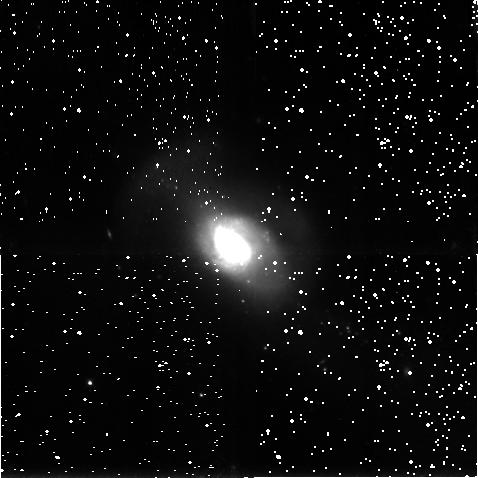
Target: NGC4194. Instrument: NICMOS/NIC3. Filter: F160W. Exposure: 20 min. Observation ID: n9jqa2010

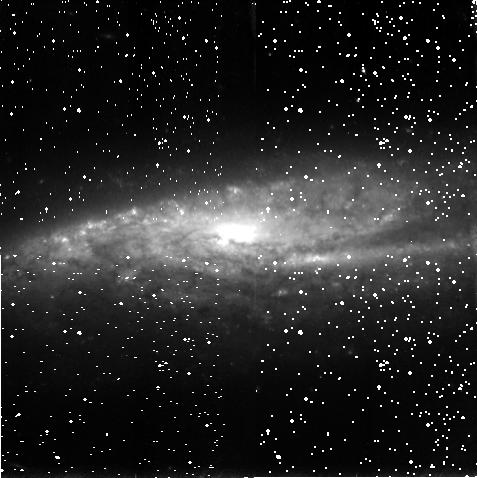
Target: NGC7541. Instrument: NICMOS/NIC3. Filter: F110W. Exposure: 19 min. Observation ID: n9jqa1020

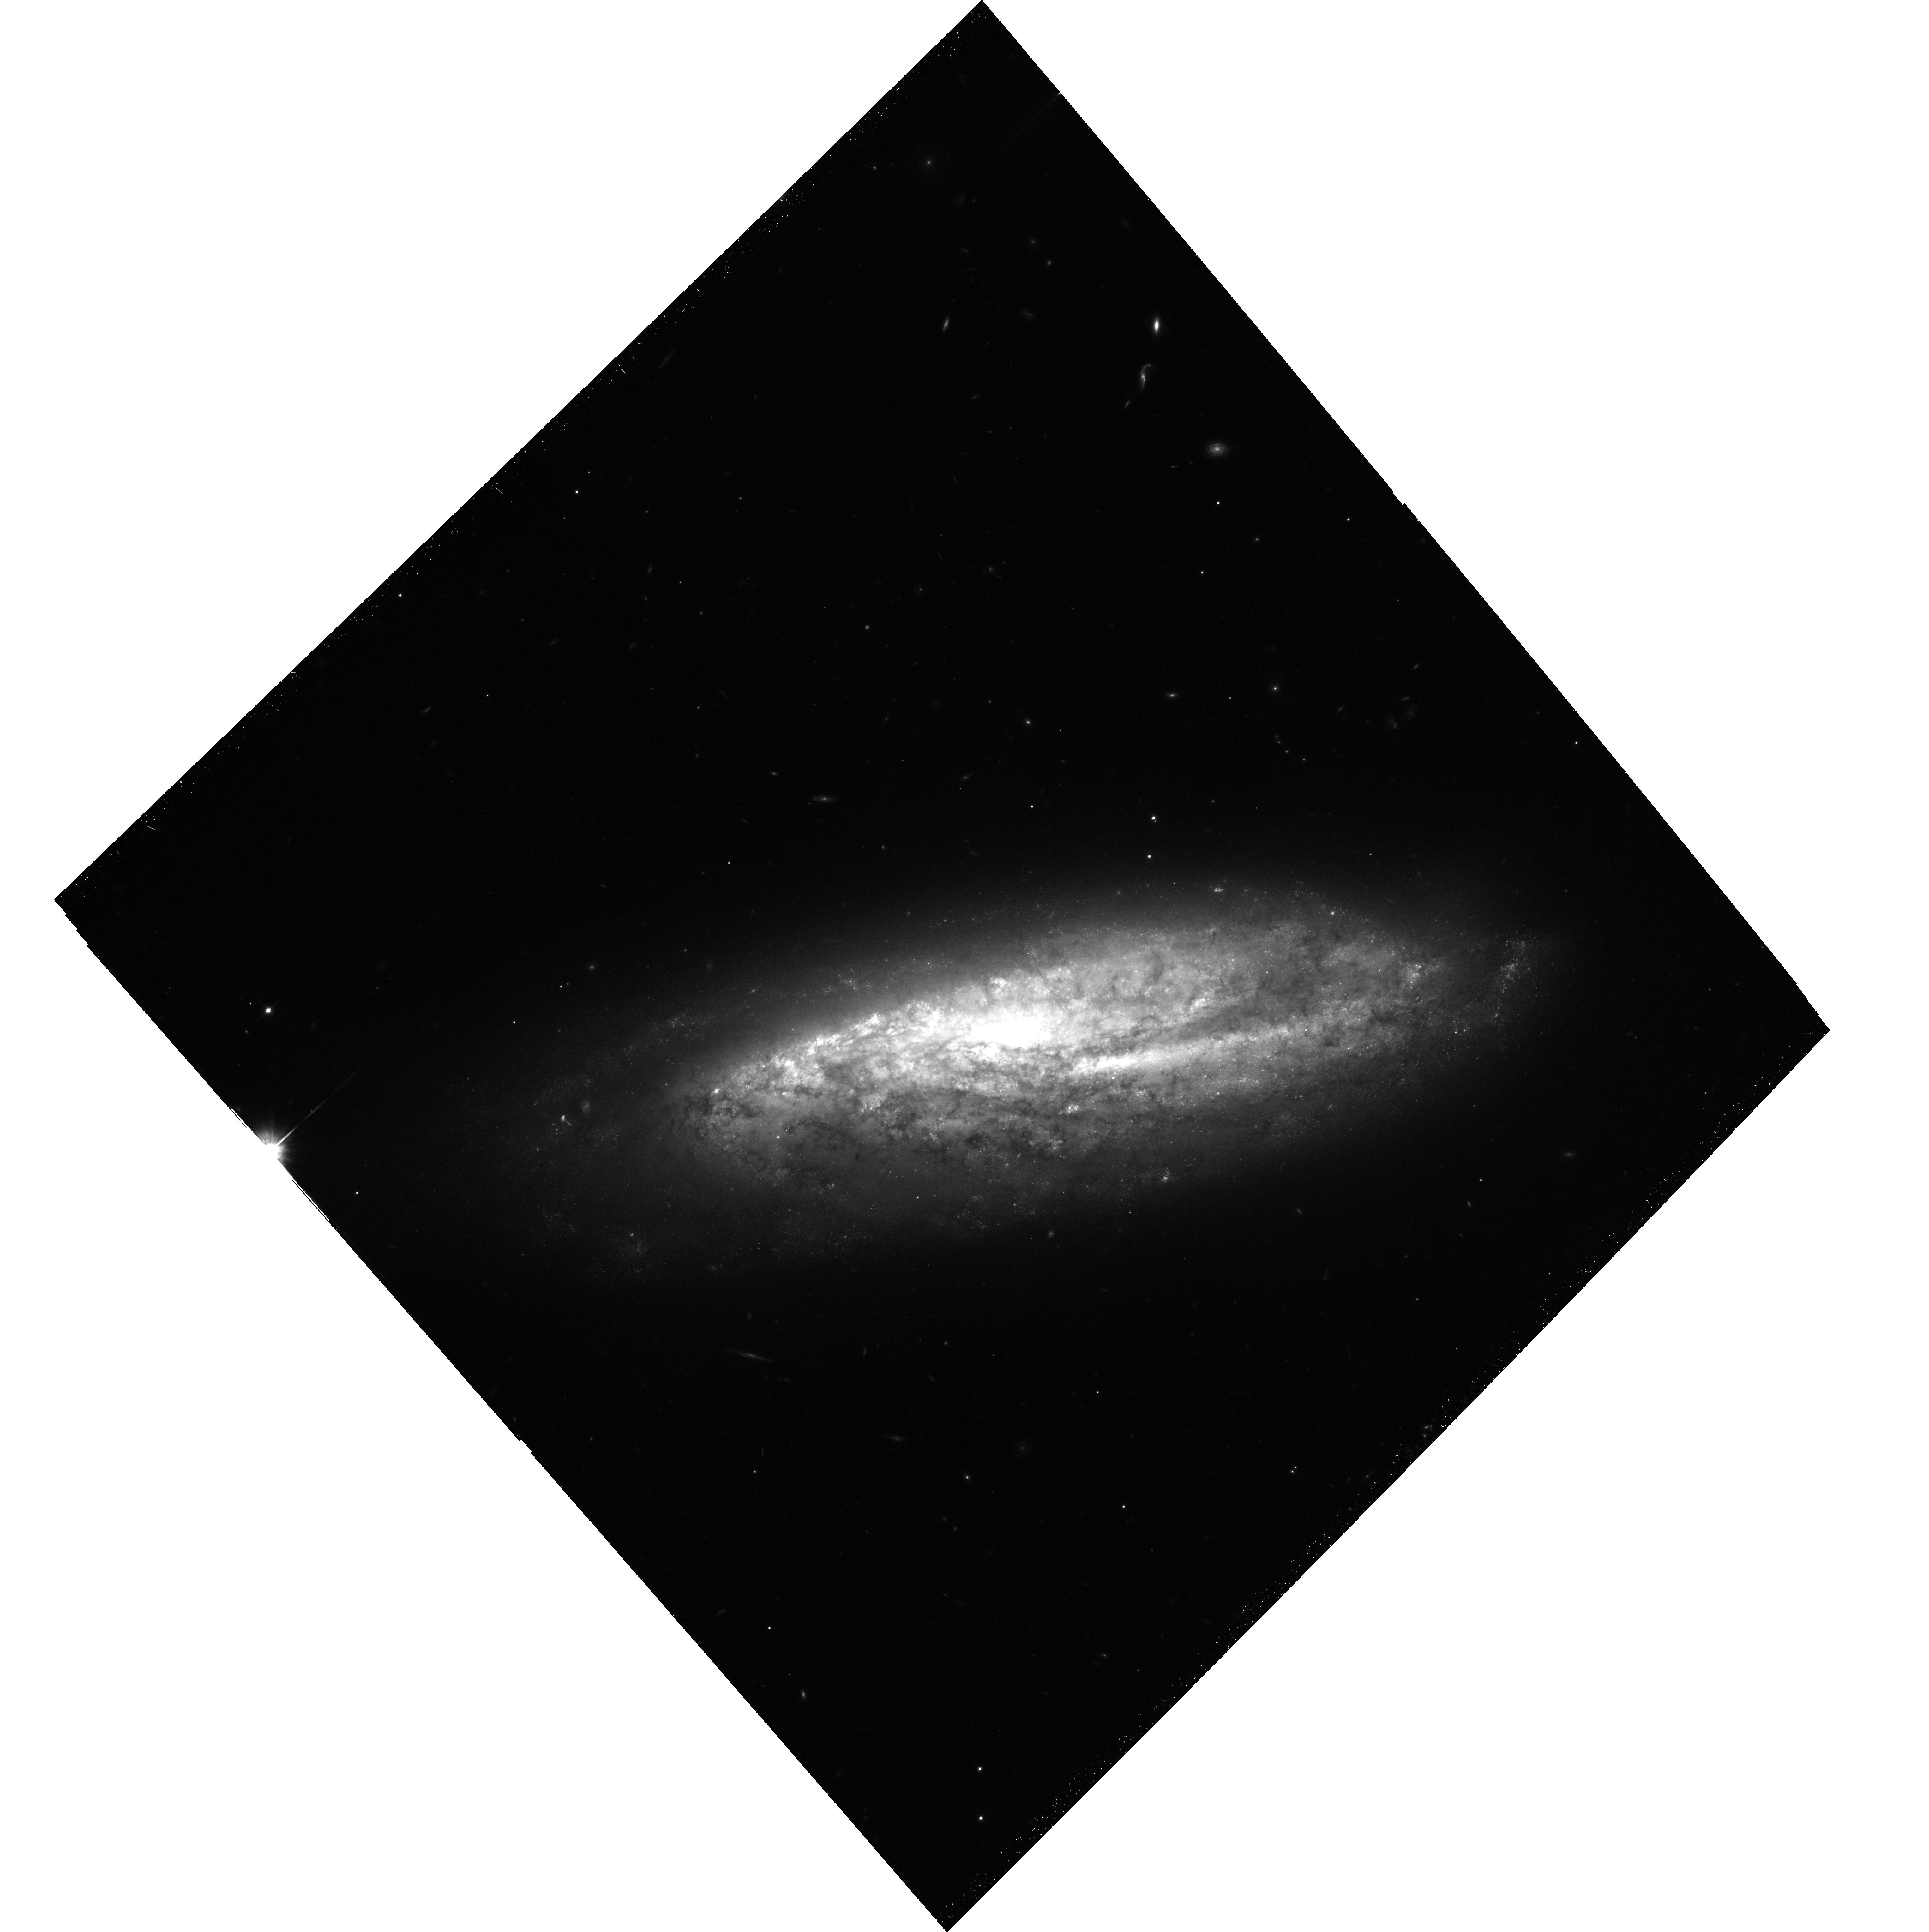
Target: NGC7541. Instrument: ACS/WFC. Filter: F814W. Exposure: 36 min. Observation ID: hst_10769_01_acs_wfc_f814w_j9jq01

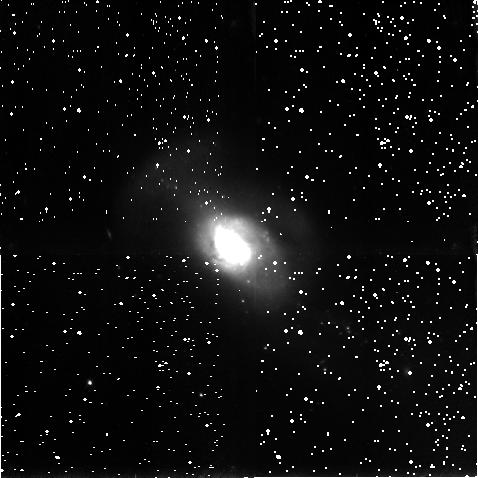
Target: NGC4194. Instrument: NICMOS/NIC3. Filter: F110W. Exposure: 20 min. Observation ID: n9jqa2020

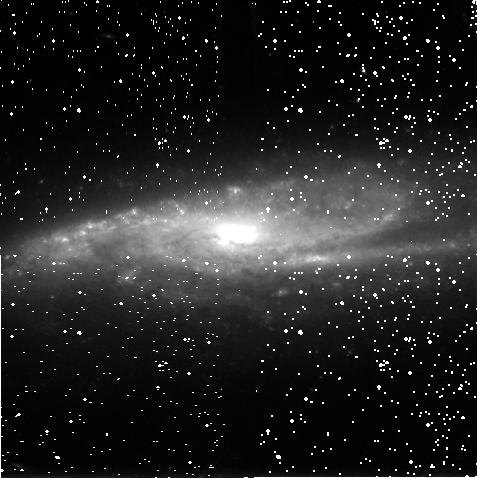
Target: NGC7541. Instrument: NICMOS/NIC3. Filter: F160W. Exposure: 19 min. Observation ID: n9jqa1010

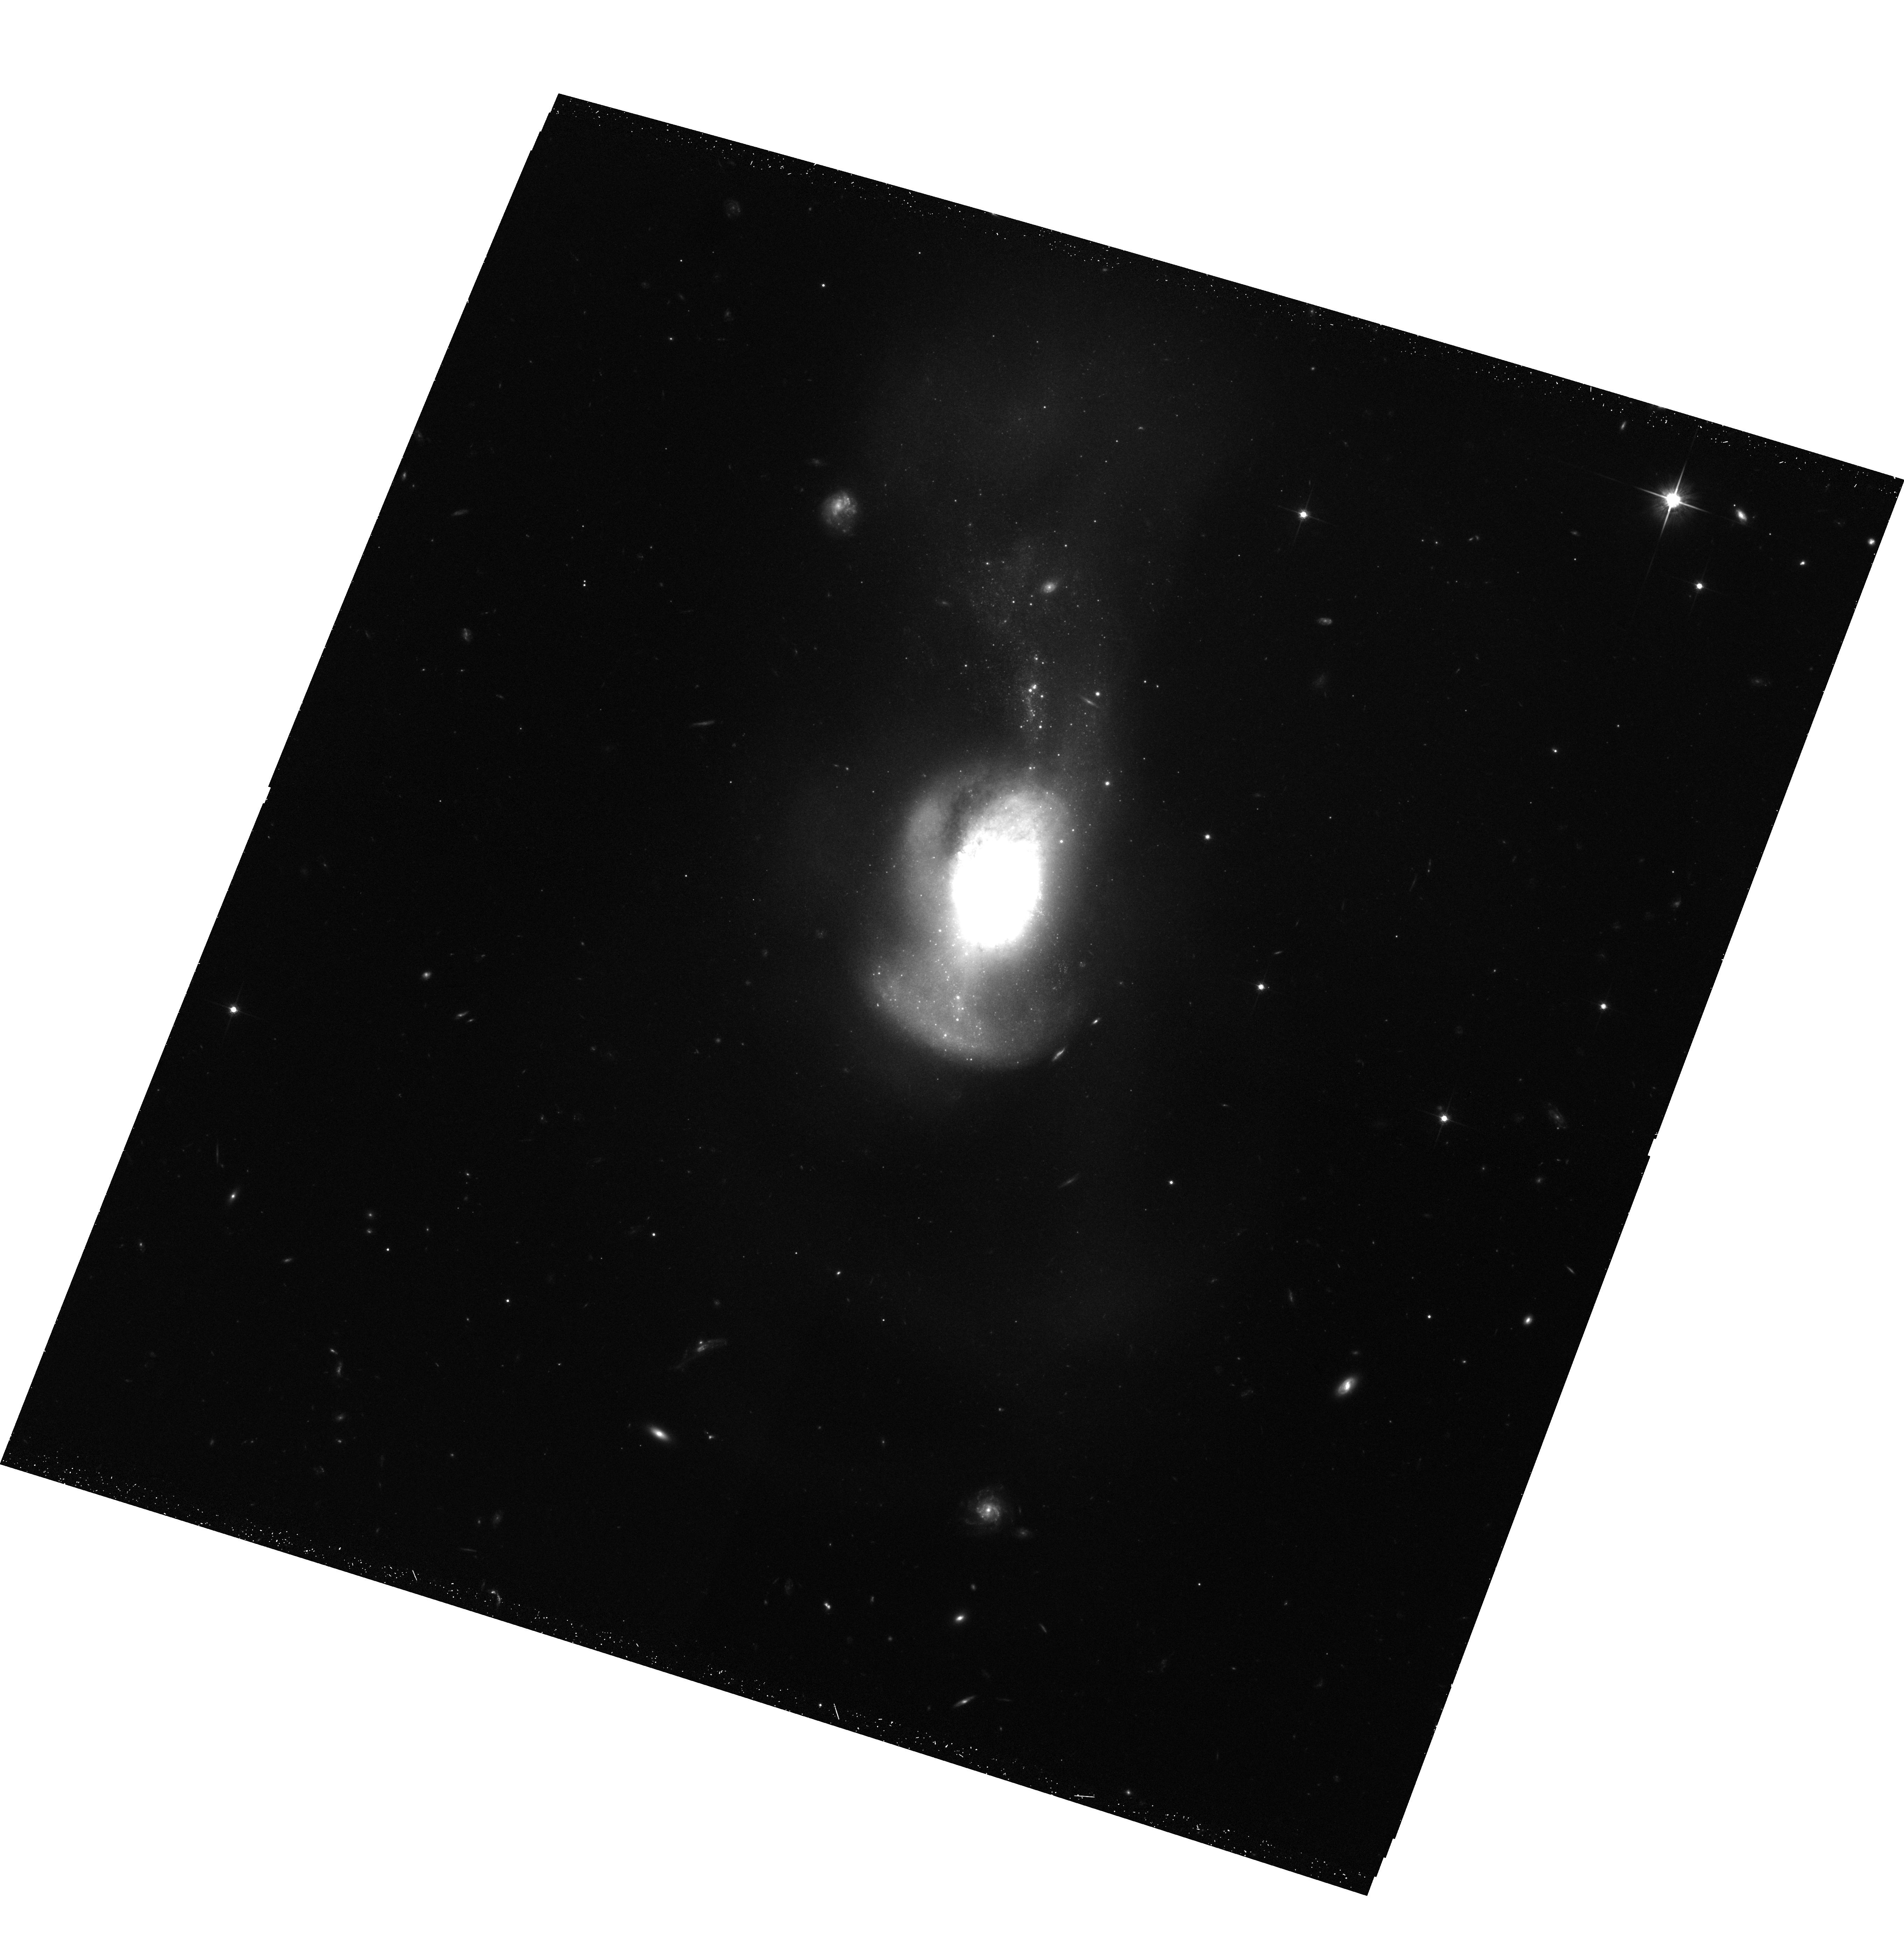
Target: NGC4194. Instrument: ACS/WFC. Filter: F814W. Exposure: 39 min. Observation ID: hst_10769_02_acs_wfc_f814w_j9jq02

X-Ray Sources in Starburst Galaxies (PI: Kaaret, Philip)

We propose to observe a sample of nearby, M82-like, starburst galaxies with high star formation rates. The data will be used to better understand the correlation between the X-ray point population in a galaxy and its star formation rate, to measure the high end of X-ray point source luminosity function to verify or refute the cutoff reported at high luminosities, and, using joint NICMOS and ACS/WFC observations, to study the spatial relation between X-ray source and star forming regions.